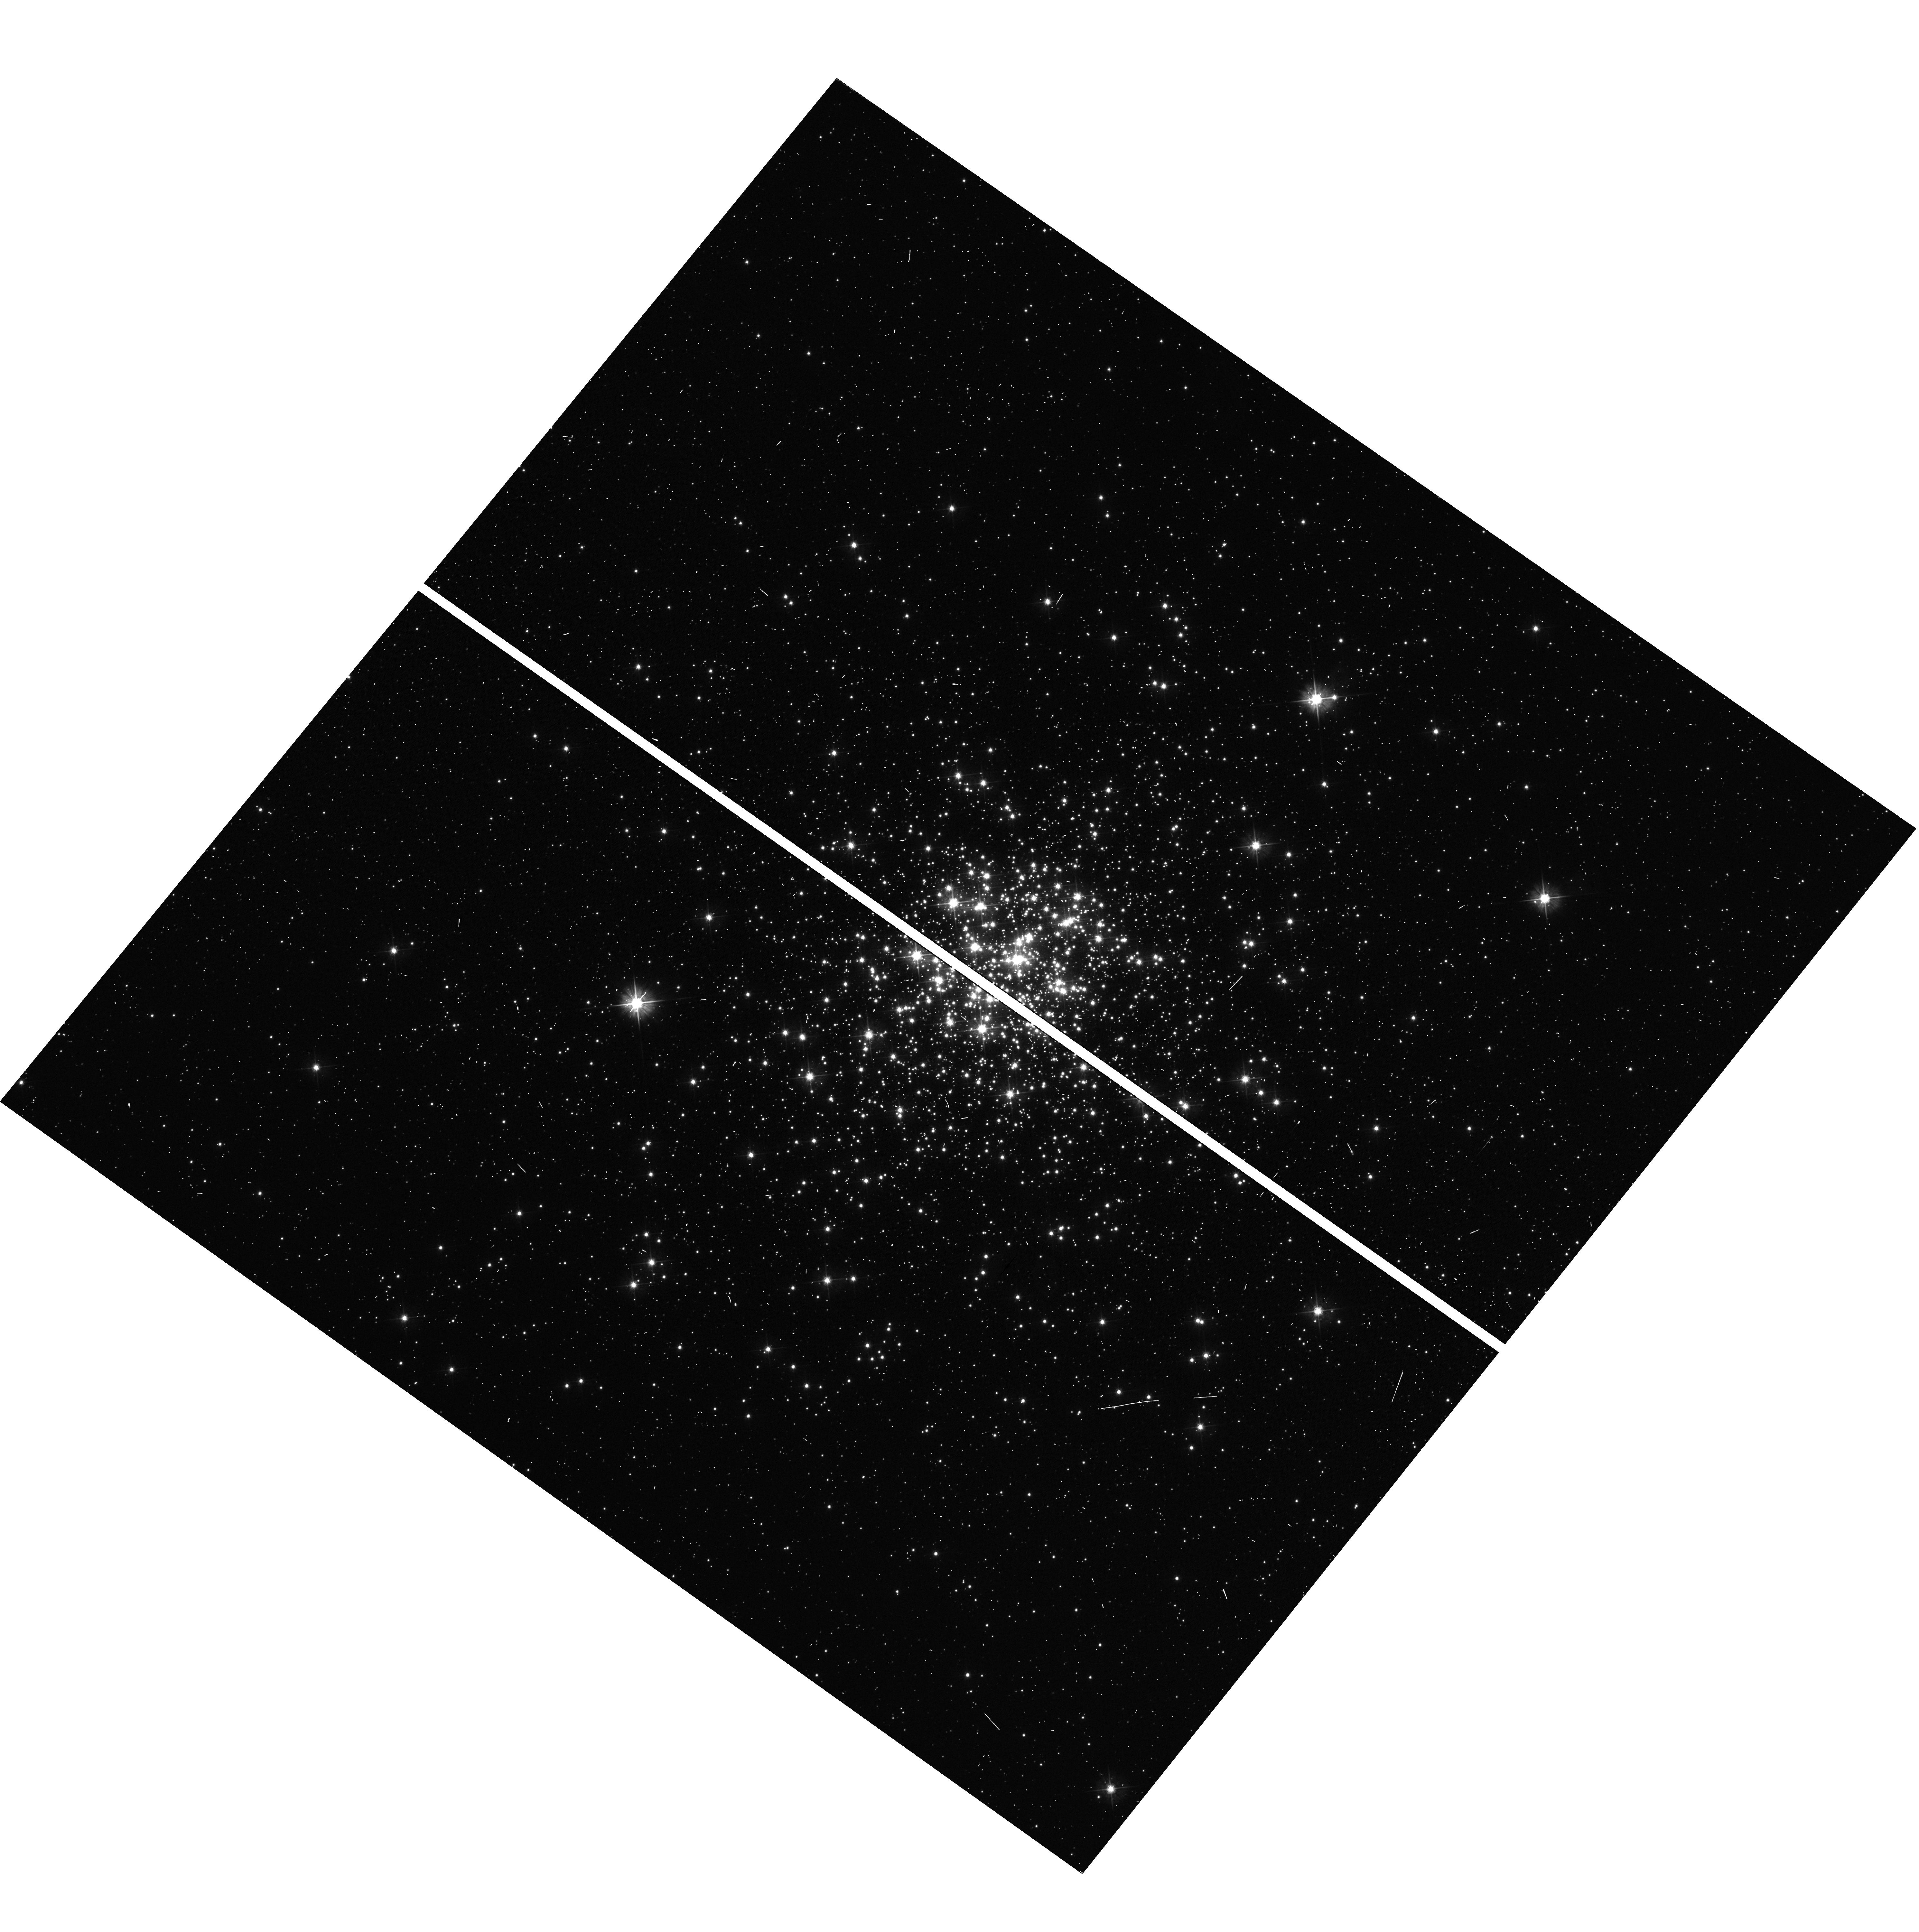
Target: NGC1818
Instrument: WFC3/UVIS
Filter: F475W
Exposure: 2 min
Observation ID: hst_12116_01_wfc3_uvis_f475w_ibxg01

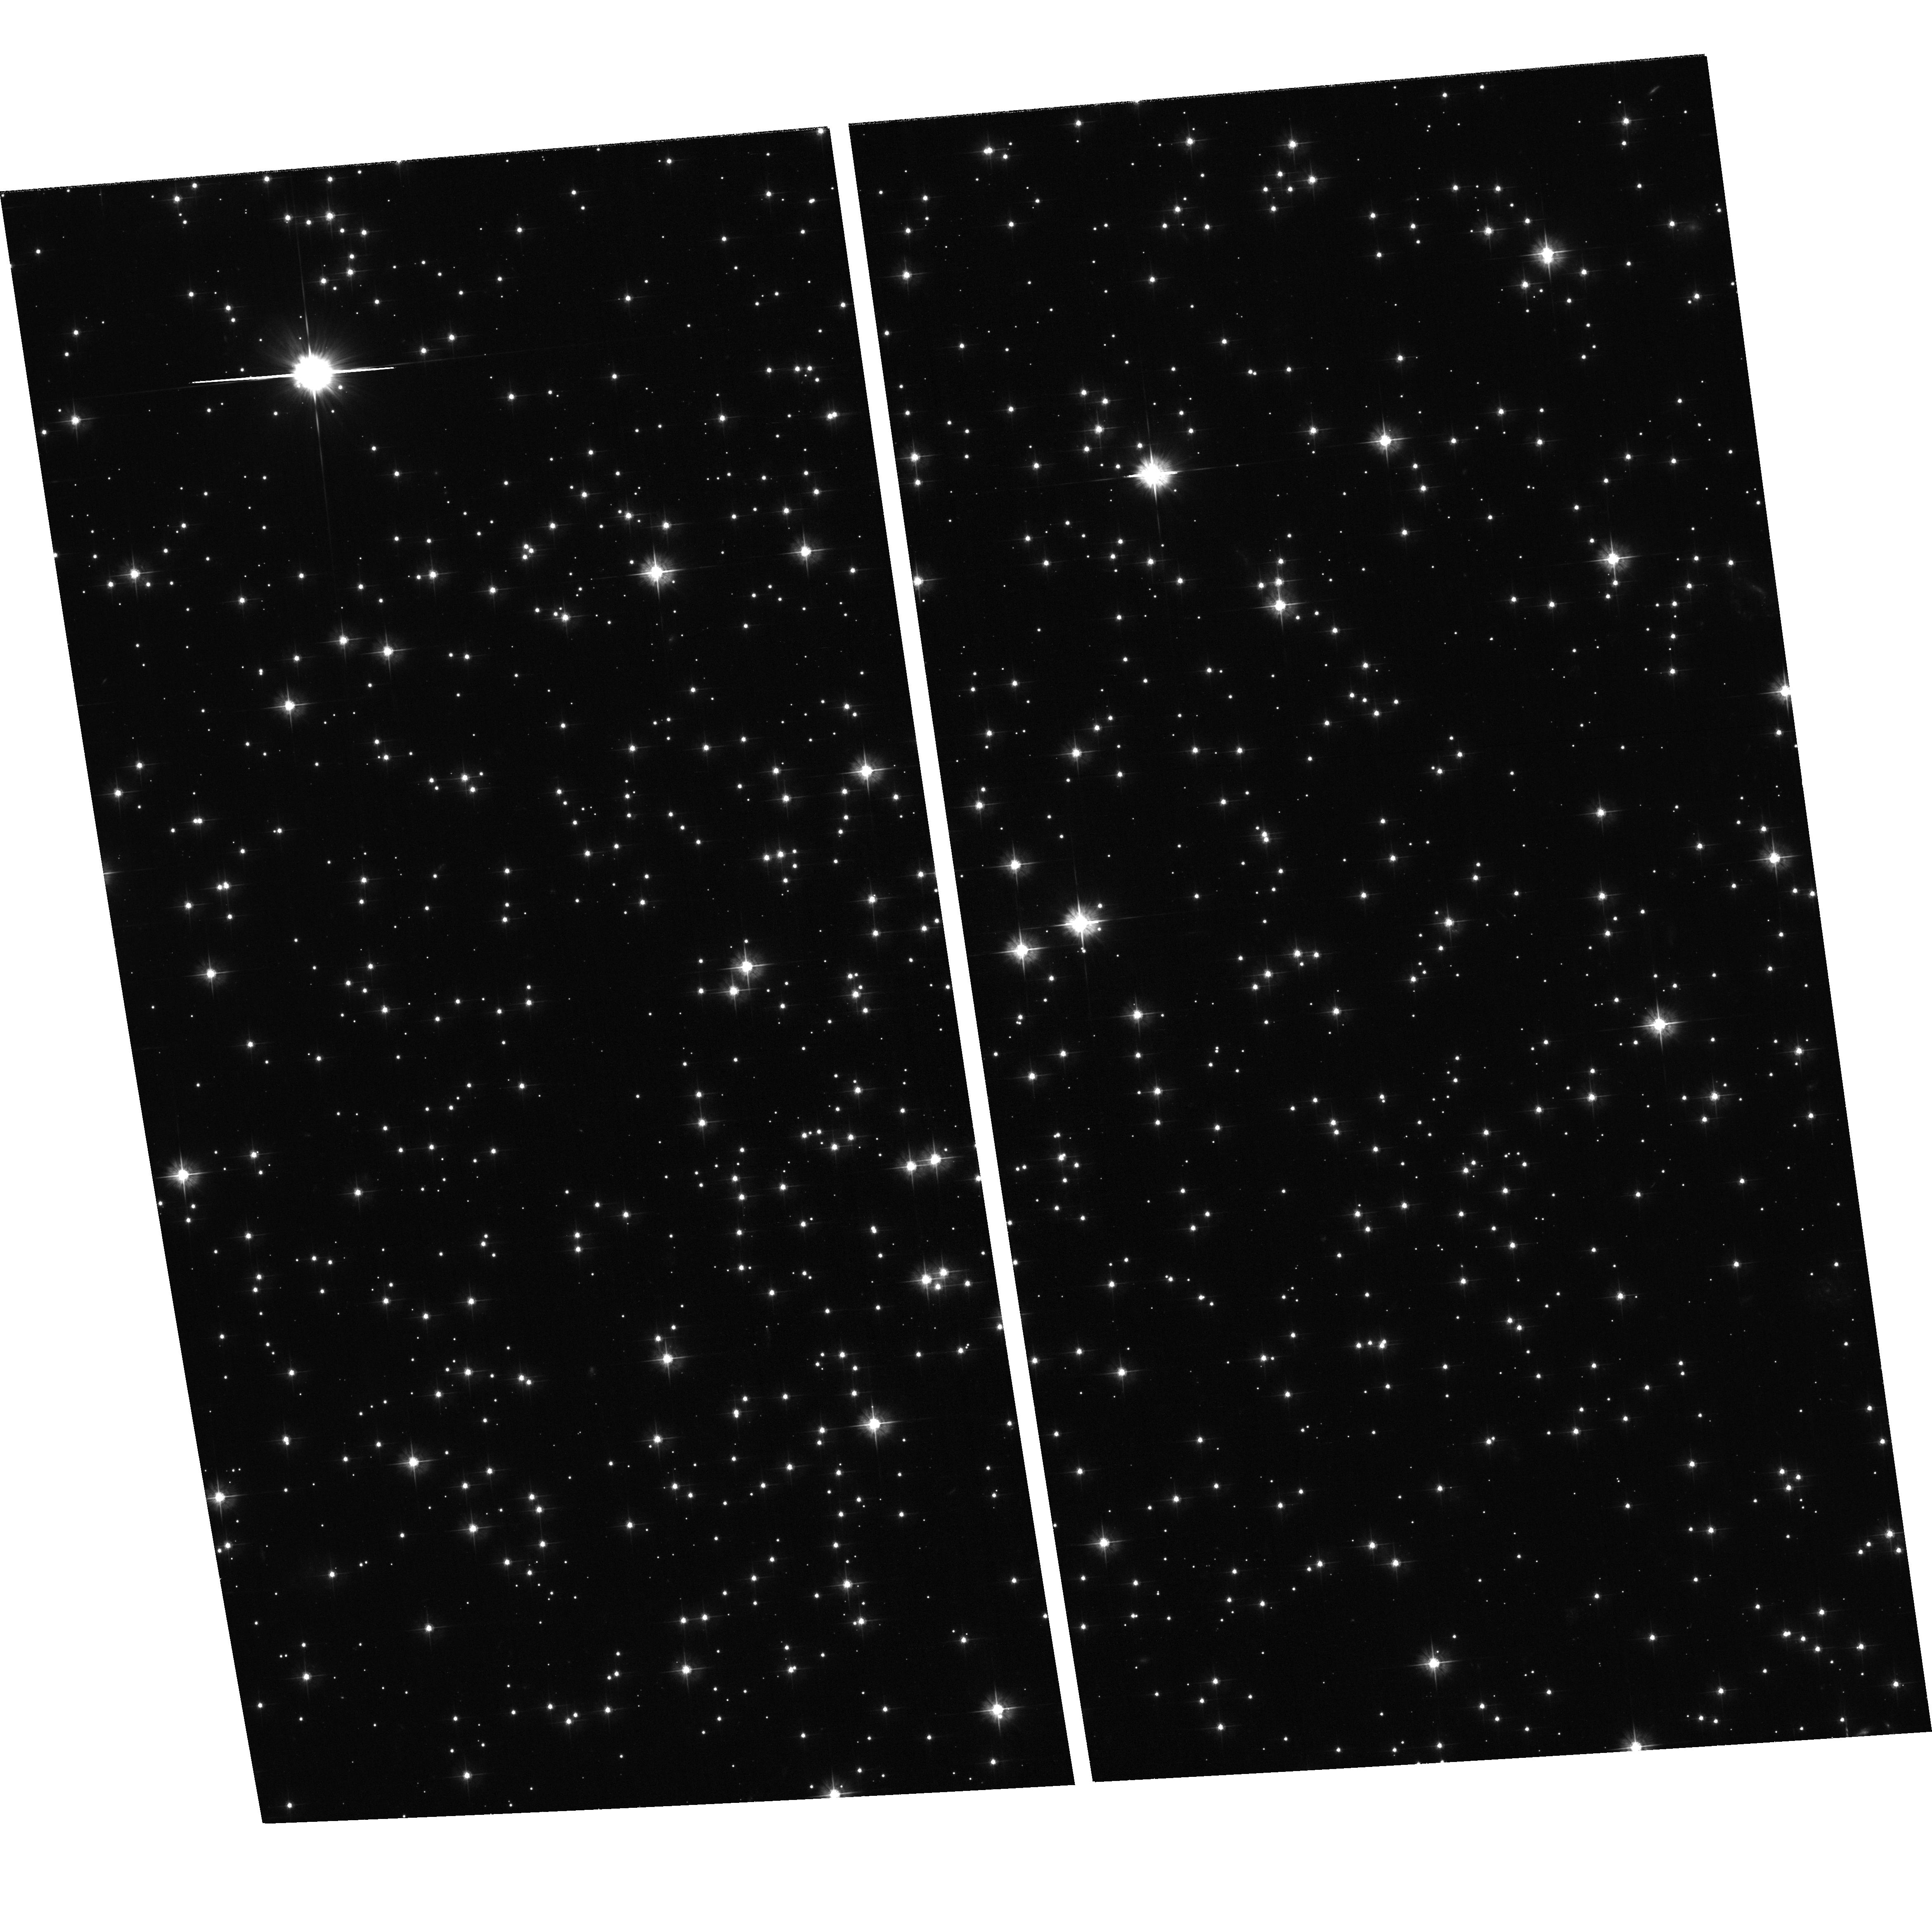
Target: NGC6791
Instrument: ACS/WFC
Filter: F475W
Exposure: 26 min
Observation ID: hst_12116_06_acs_wfc_f475w_jbxg06

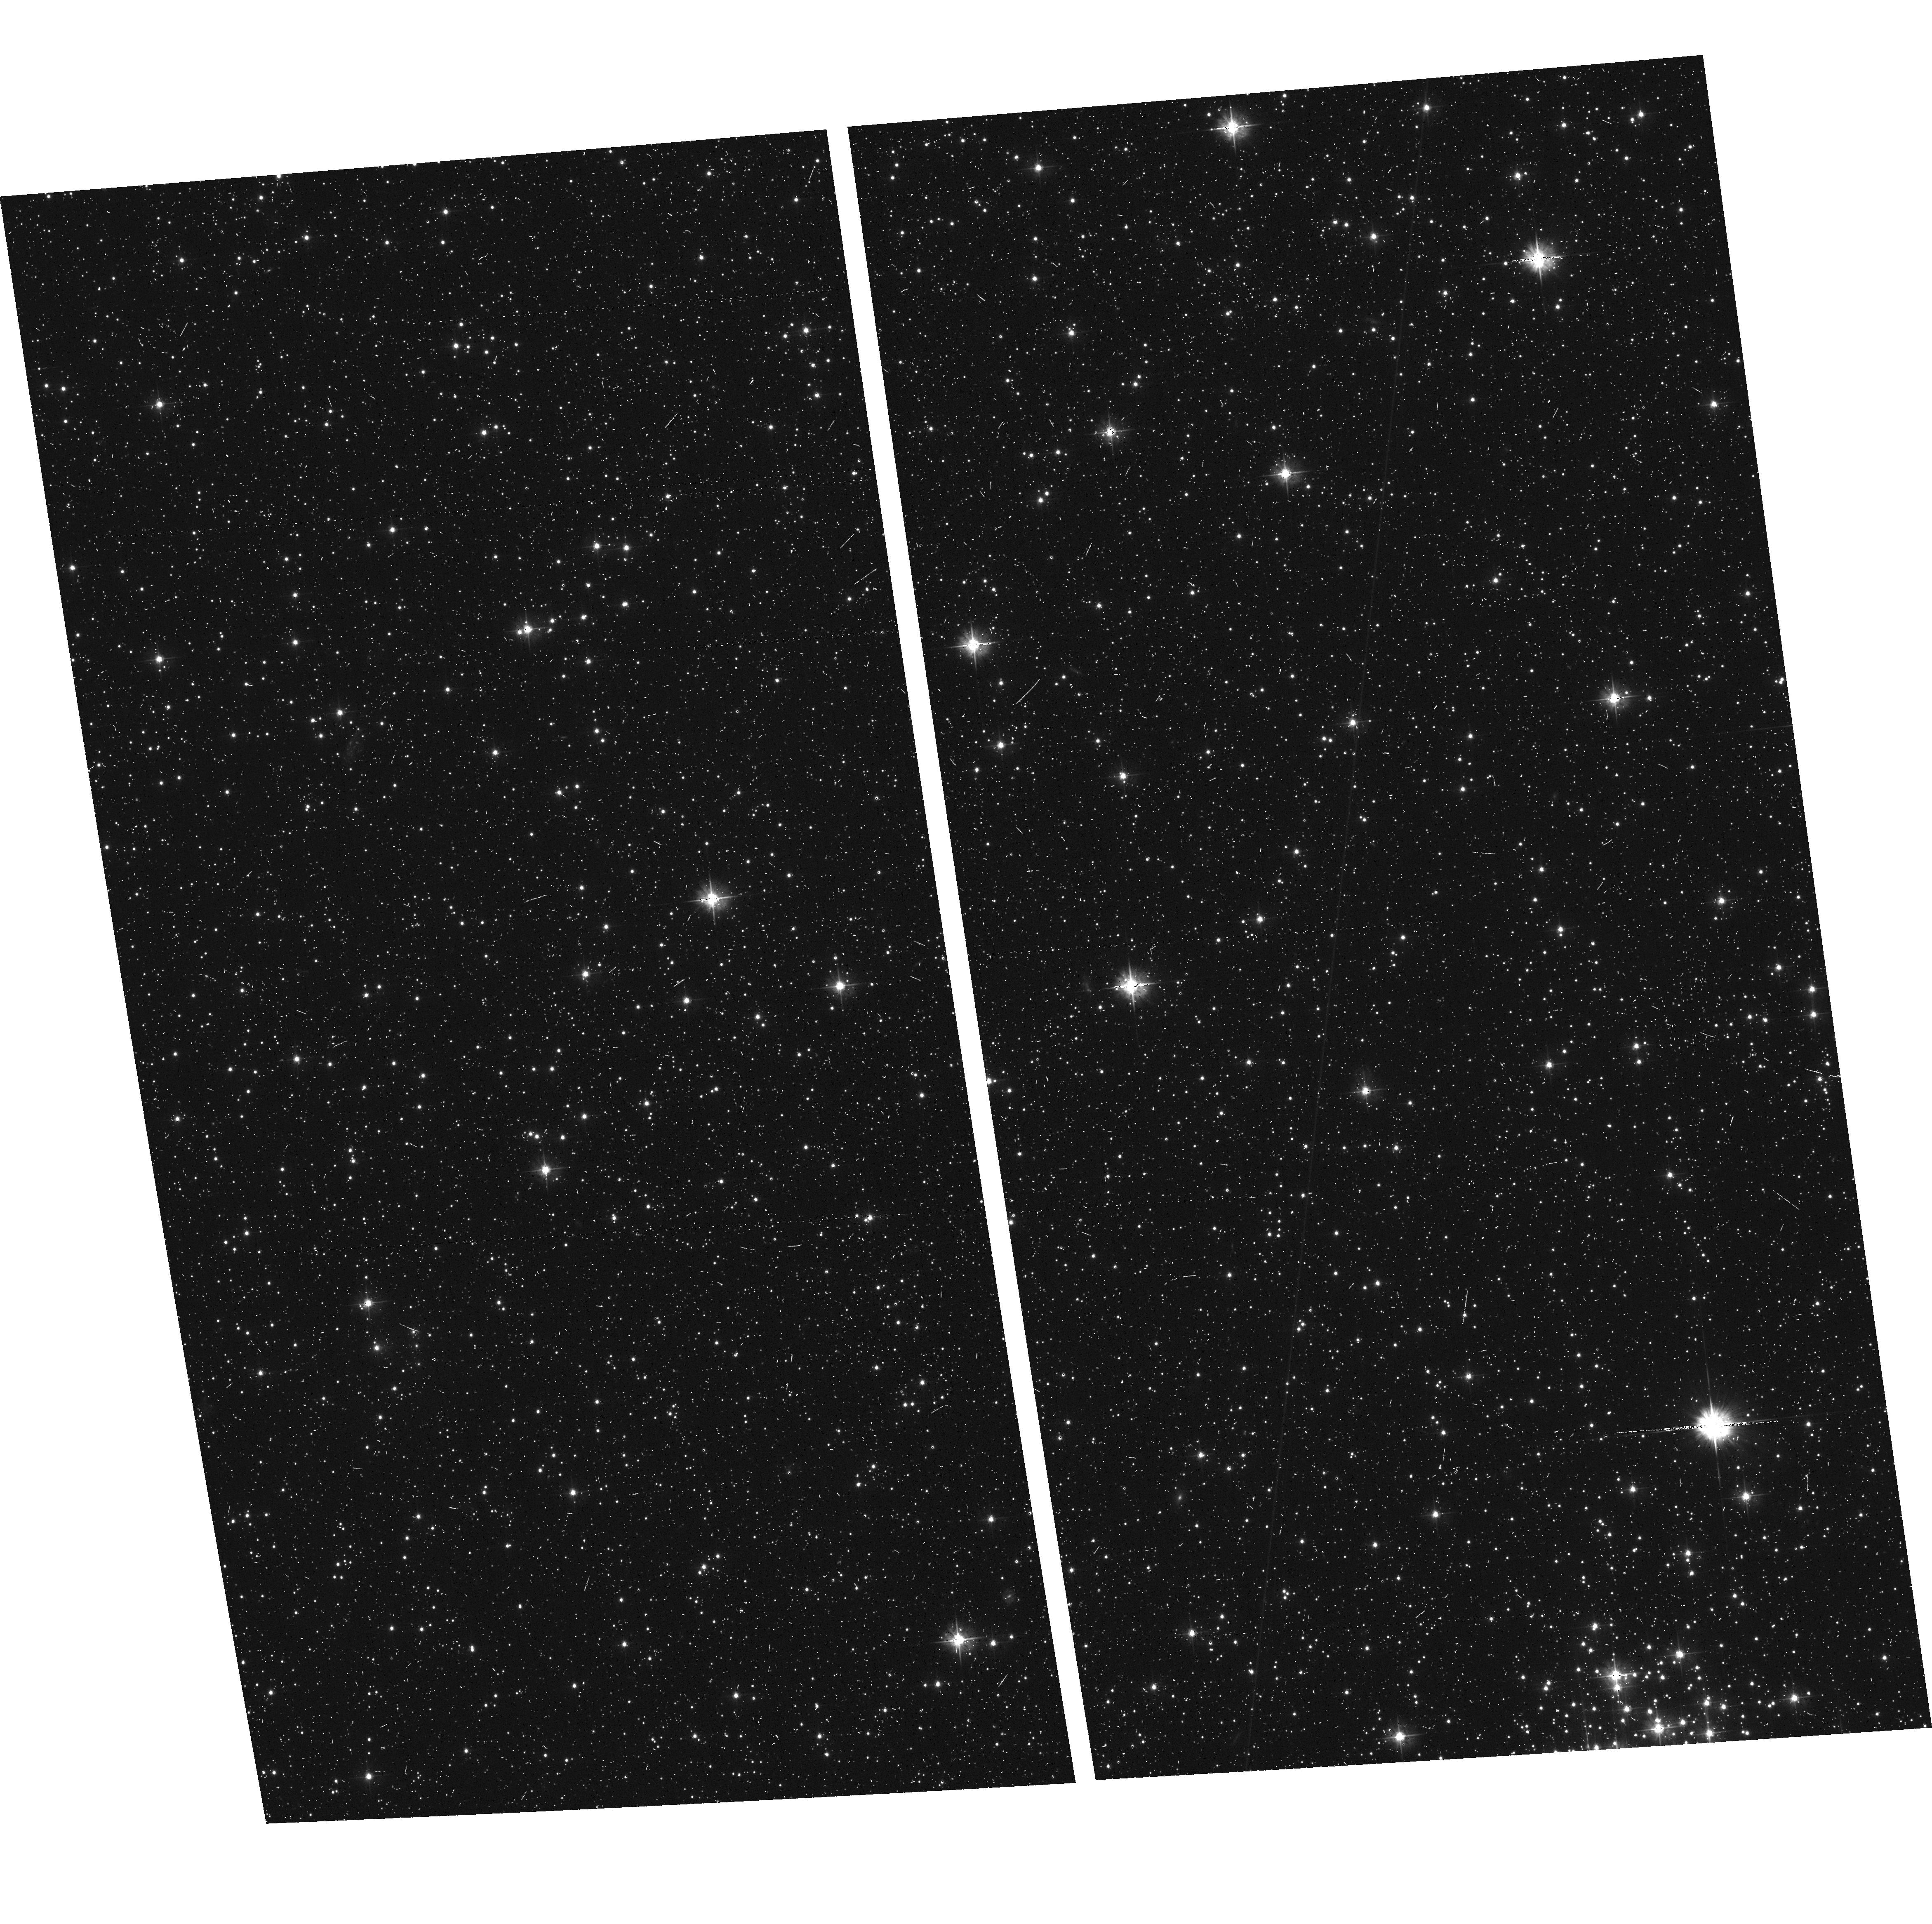
Target: field at RA 75.914°, Dec -66.355°
Instrument: ACS/WFC
Filter: F475W
Exposure: 11 min
Observation ID: hst_12116_01_acs_wfc_f475w_jbxg01

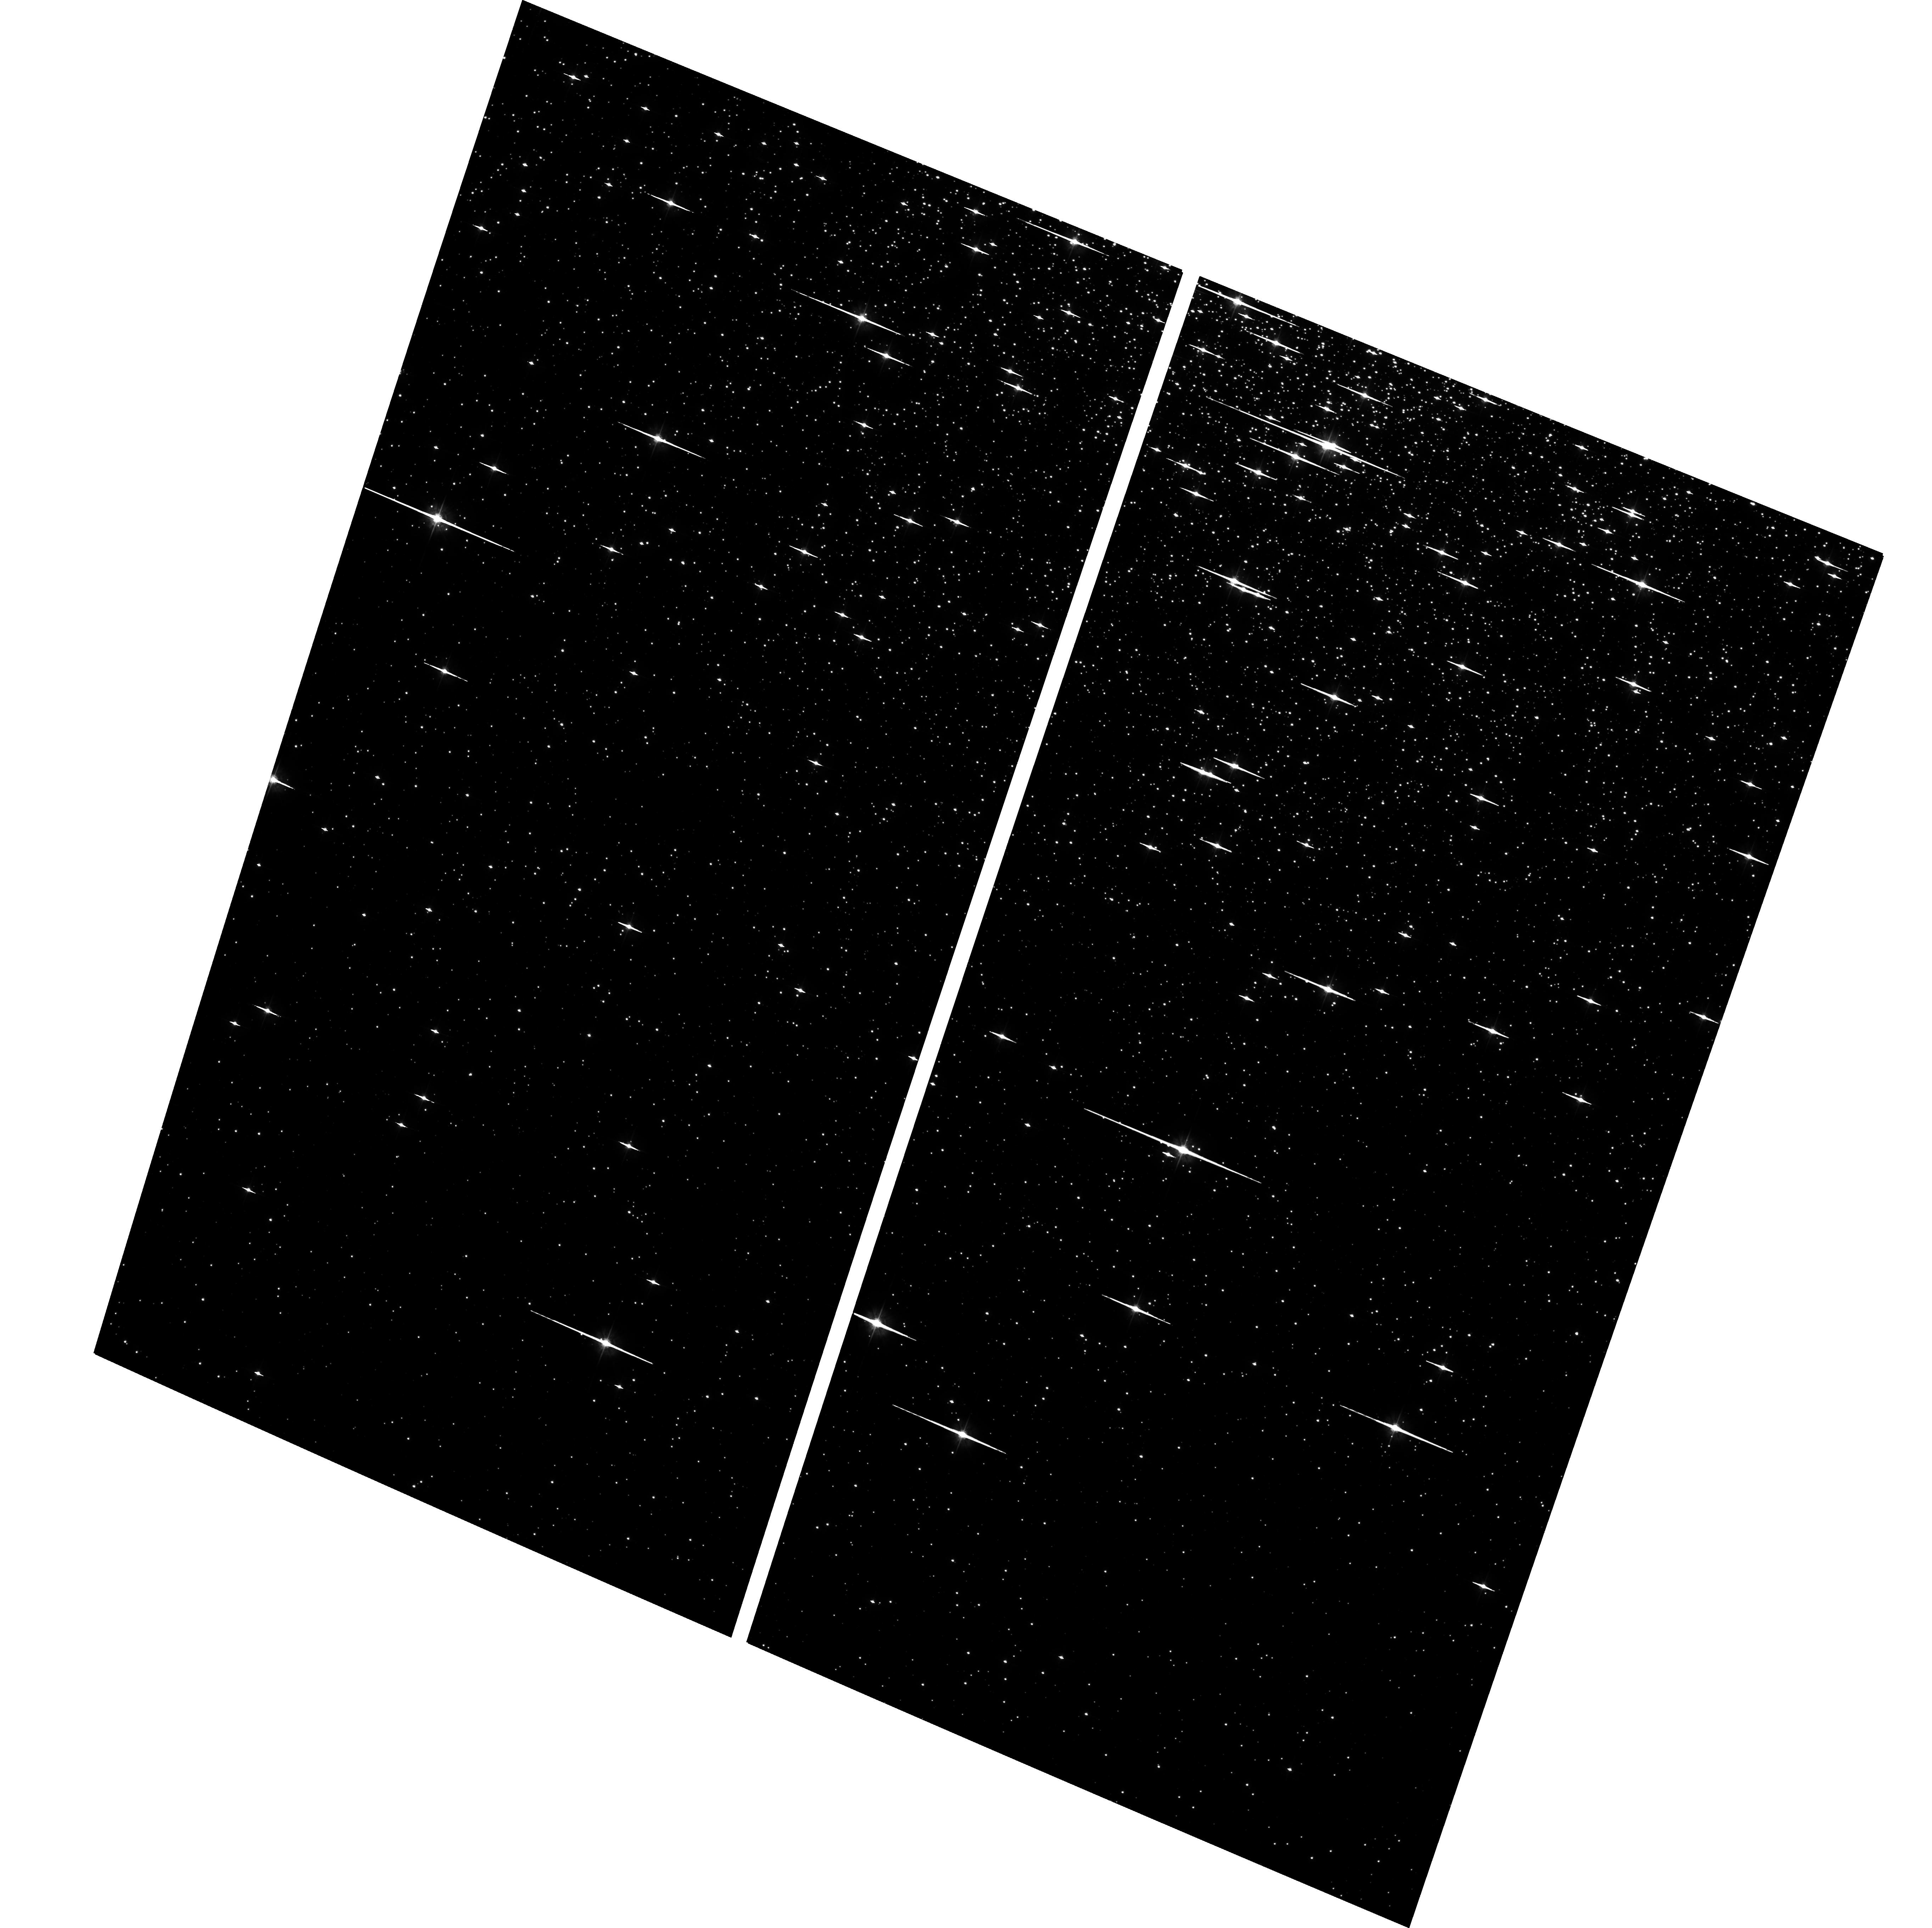
Target: NGC6752
Instrument: ACS/WFC
Filter: F475W
Exposure: 30 min
Observation ID: hst_12116_04_acs_wfc_f475w_jbxg04

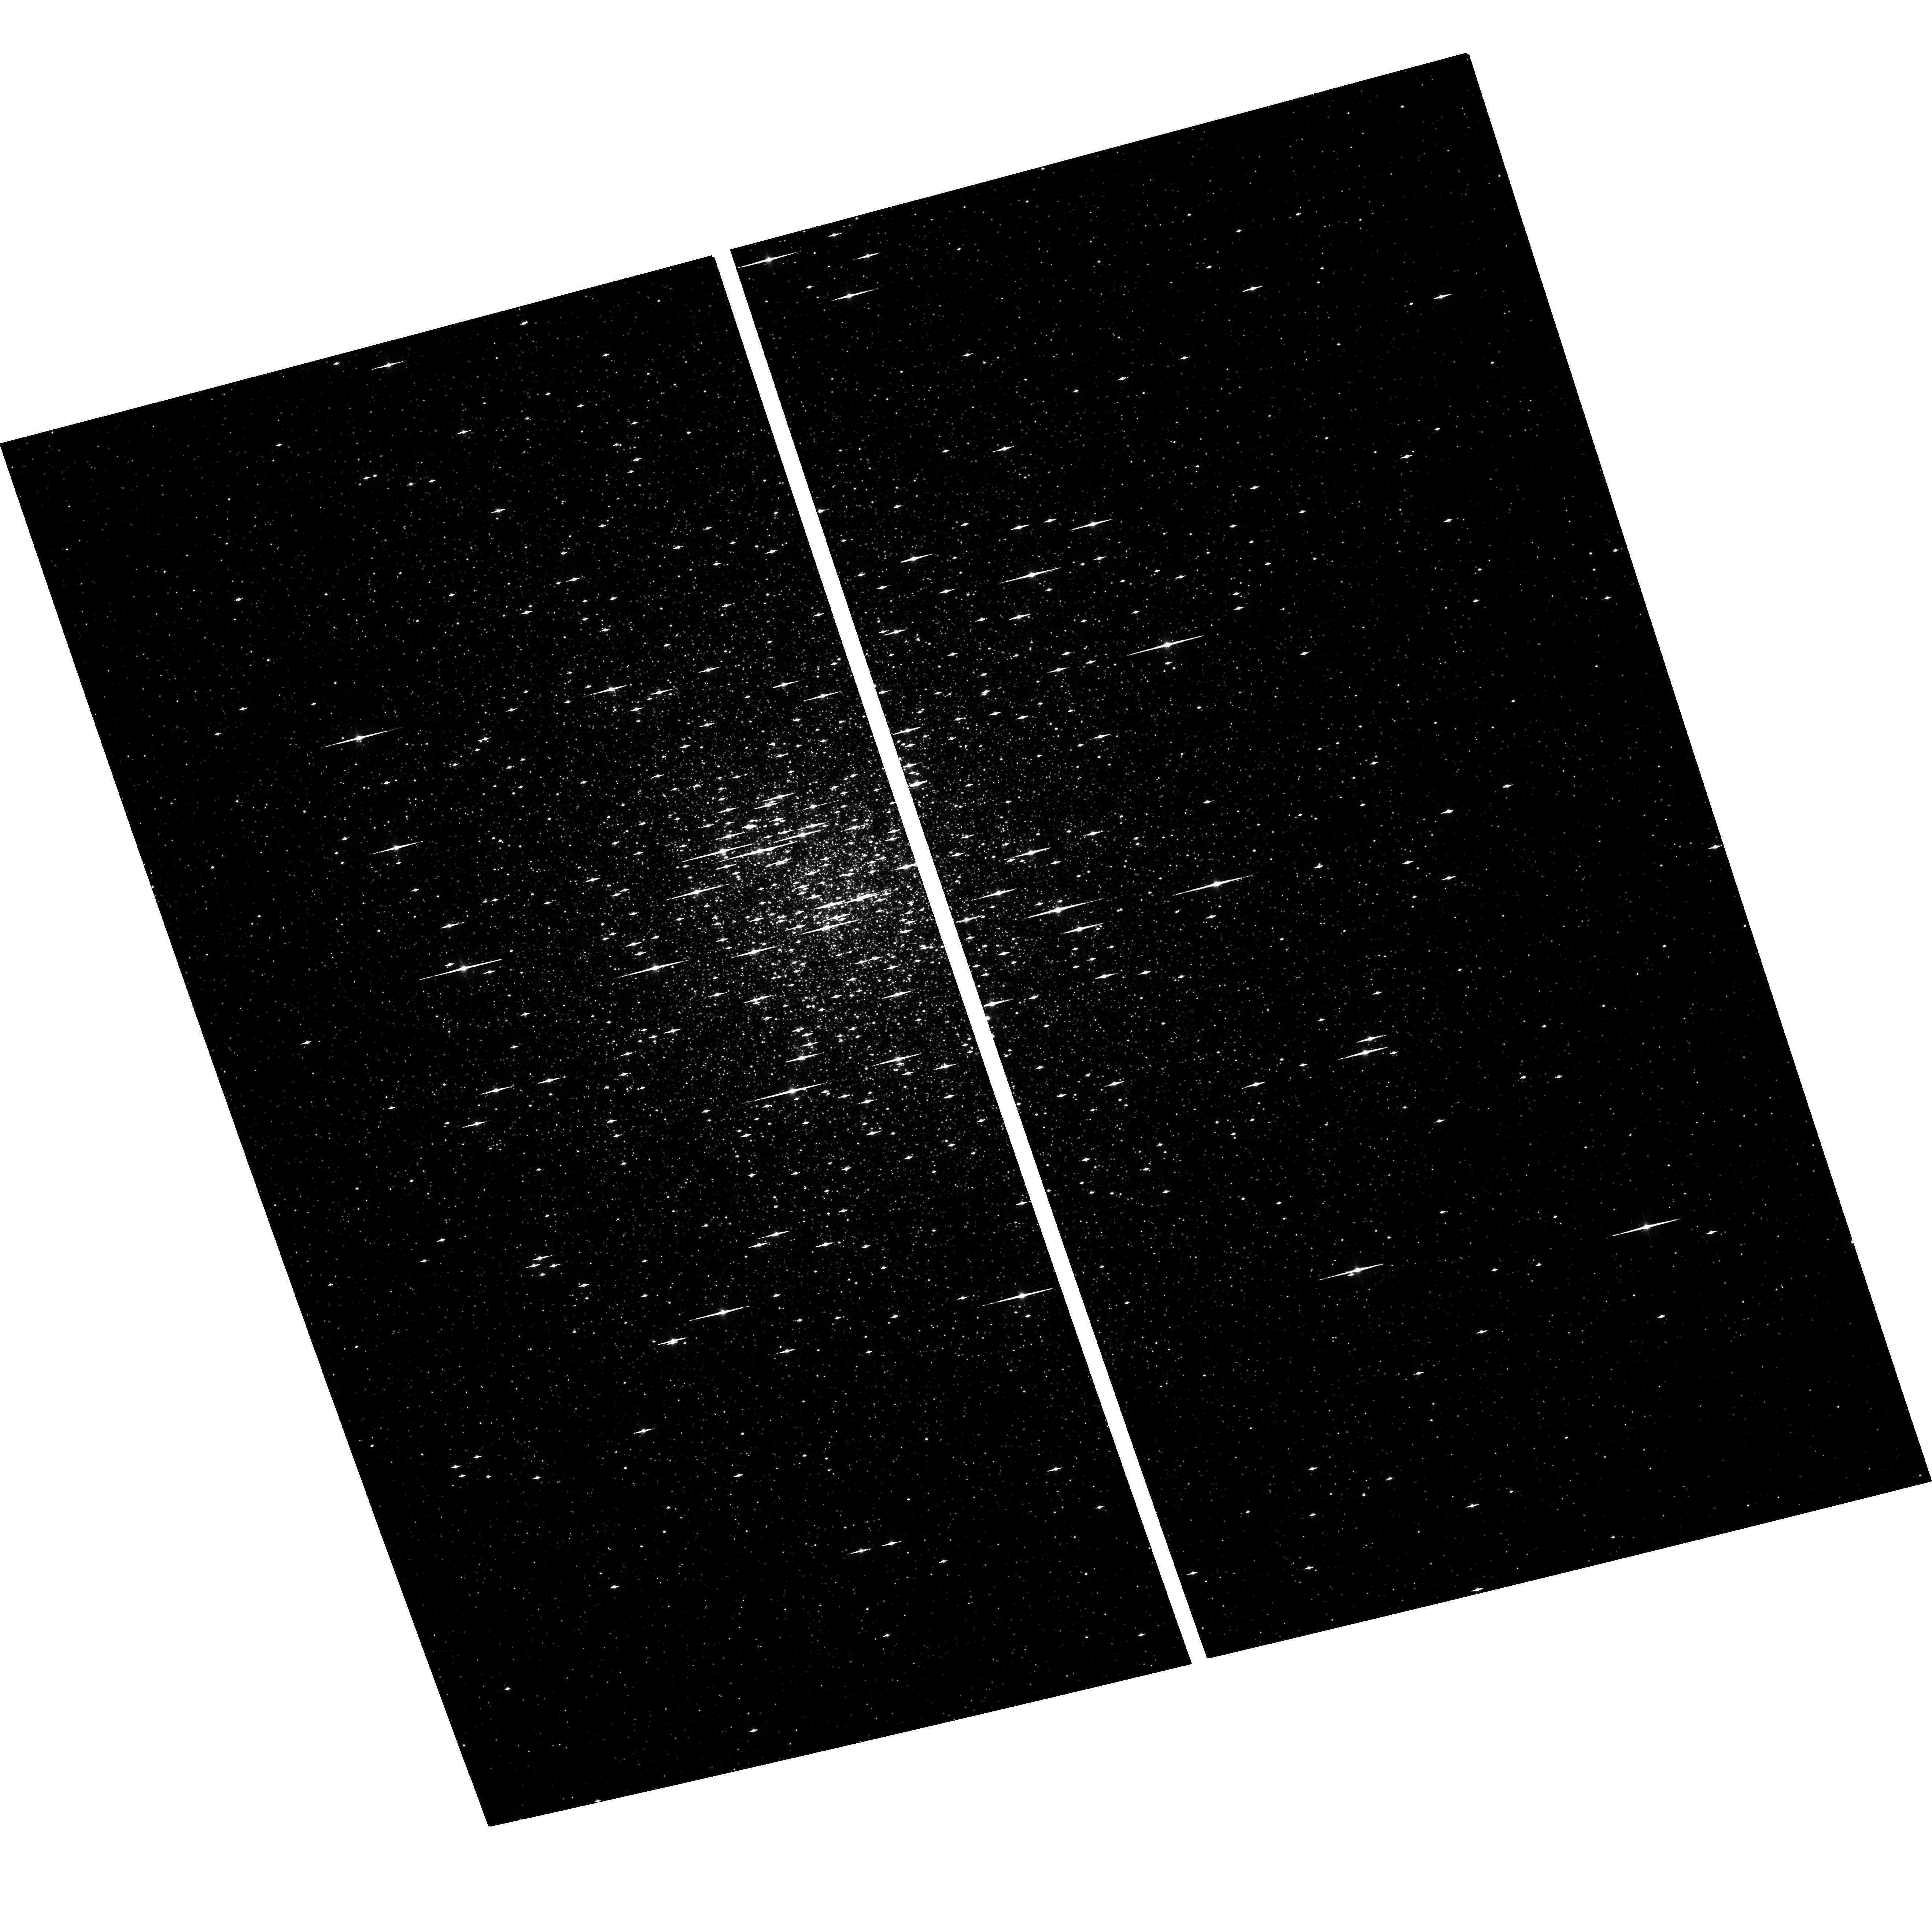
Target: NGC6341
Instrument: ACS/WFC
Filter: F475W
Exposure: 27 min
Observation ID: hst_12116_05_acs_wfc_f475w_jbxg05

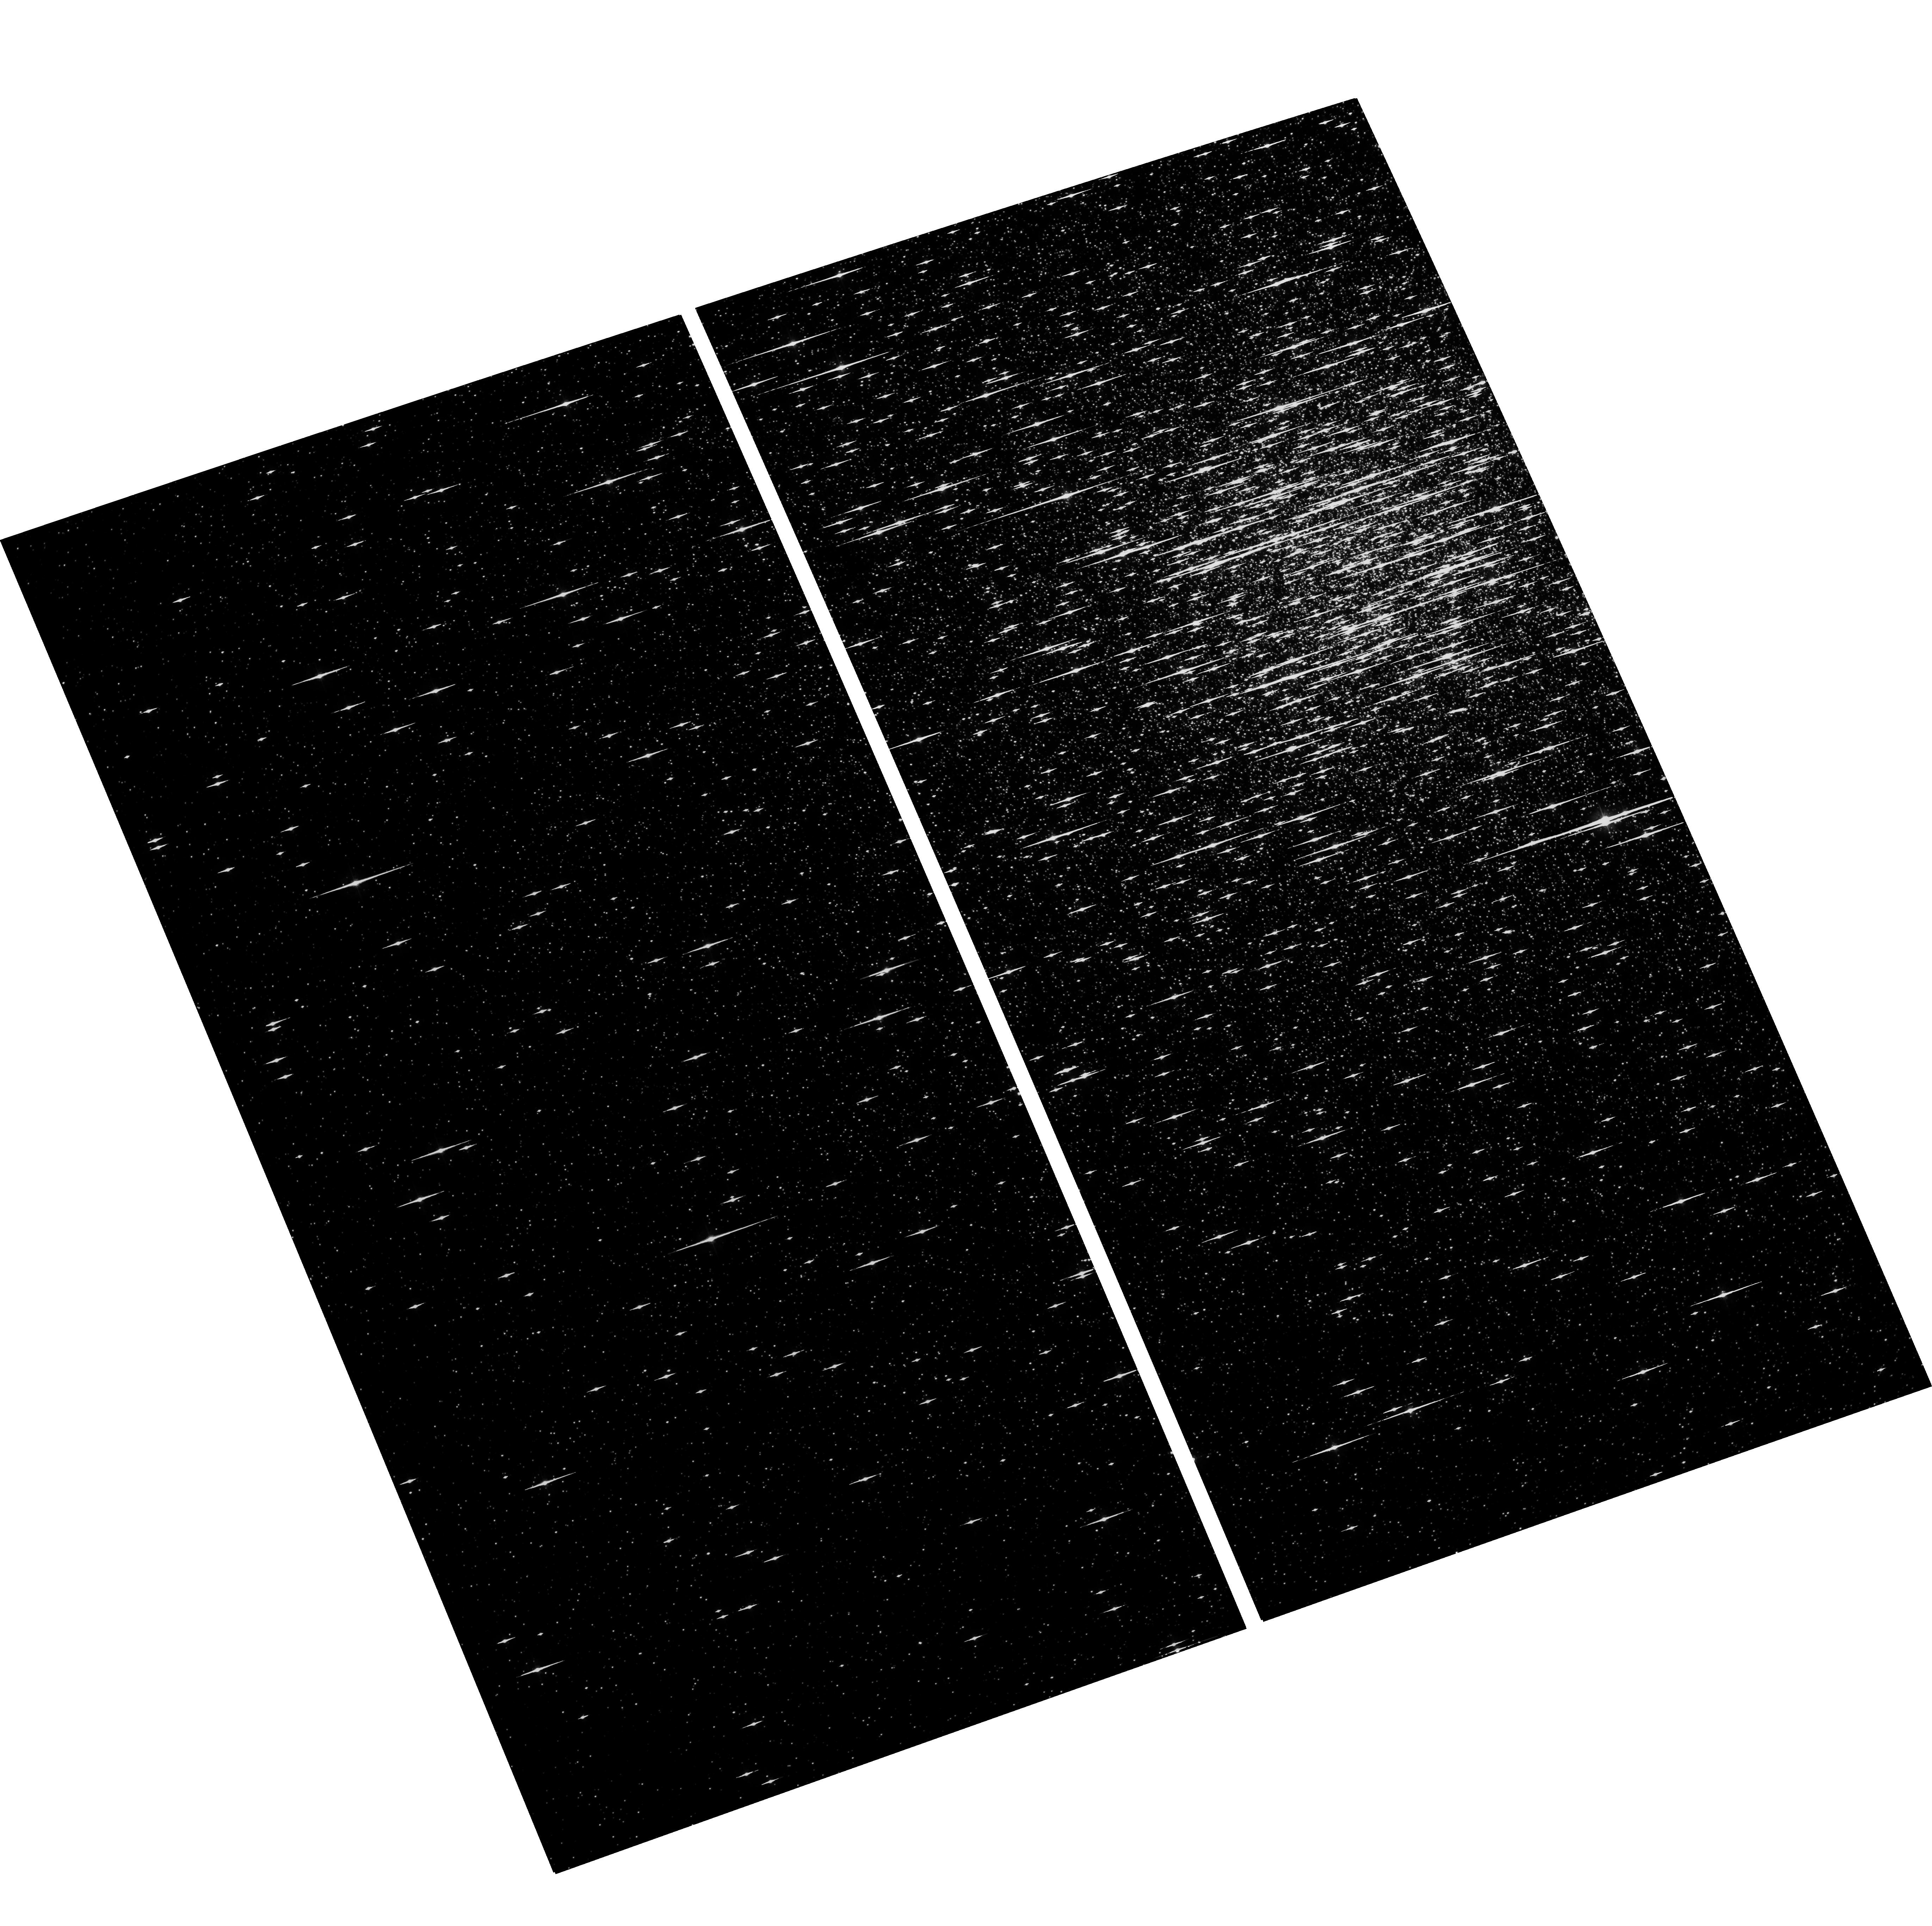
Target: NGC0104
Instrument: ACS/WFC
Filter: F475W
Exposure: 32 min
Observation ID: hst_12116_03_acs_wfc_f475w_jbxg03

A Panchromatic Hubble Andromeda and Triangulum Survey - Globular Cluster Sequence Calibrations (PI: Dalcanton, Julianne)

We propose to image the north east quadrant of M31 to deep limits in the UV, optical, and near-IR. HST imaging should resolve the galaxy into more than 100 million stars, all with common distances and foreground extinctions. UV through NIR stellar photometry (F275W, F336W with WFC3/UVIS, F475W and F814W with ACS/WFC, and F110W and F160W with WFC3/NIR) will provide effective temperatures for O through M spectral types, while simultaneously mapping M31's extinction. Our central science drivers are to: understand high-mass variations in the stellar IMF as a function of SFR intensity and metallicity; capture the spatially-resolved star formation history of M31; study a vast sample of stellar clusters with a range of ages and metallicities. These are central to understanding stellar evolution and clustered star formation; constraining ISM energetics; and understanding the counterparts and environments of transient objects (novae, SNe, variable stars, x-ray sources, etc.). As its legacy, this survey adds M31 to the Milky Way and Magellanic Clouds as a fundamental calibrator of stellar evolution and star-formation processes for understanding the stellar populations of distant galaxies. Effective exposure times are 400s in F275W, 1800s in F336W, 2800s in F475W, 2880s in F814W, 600s in F110W, and 1600s in F160W, including short exposures to avoid saturation of bright sources. These depths will produce photon-limited images in the UV. Images will be crowding-limited in the optical and NIR, but will reach below the red clump at all radii. The images will reach the Nyquist sampling limit in F160W, F475W, and F814W.